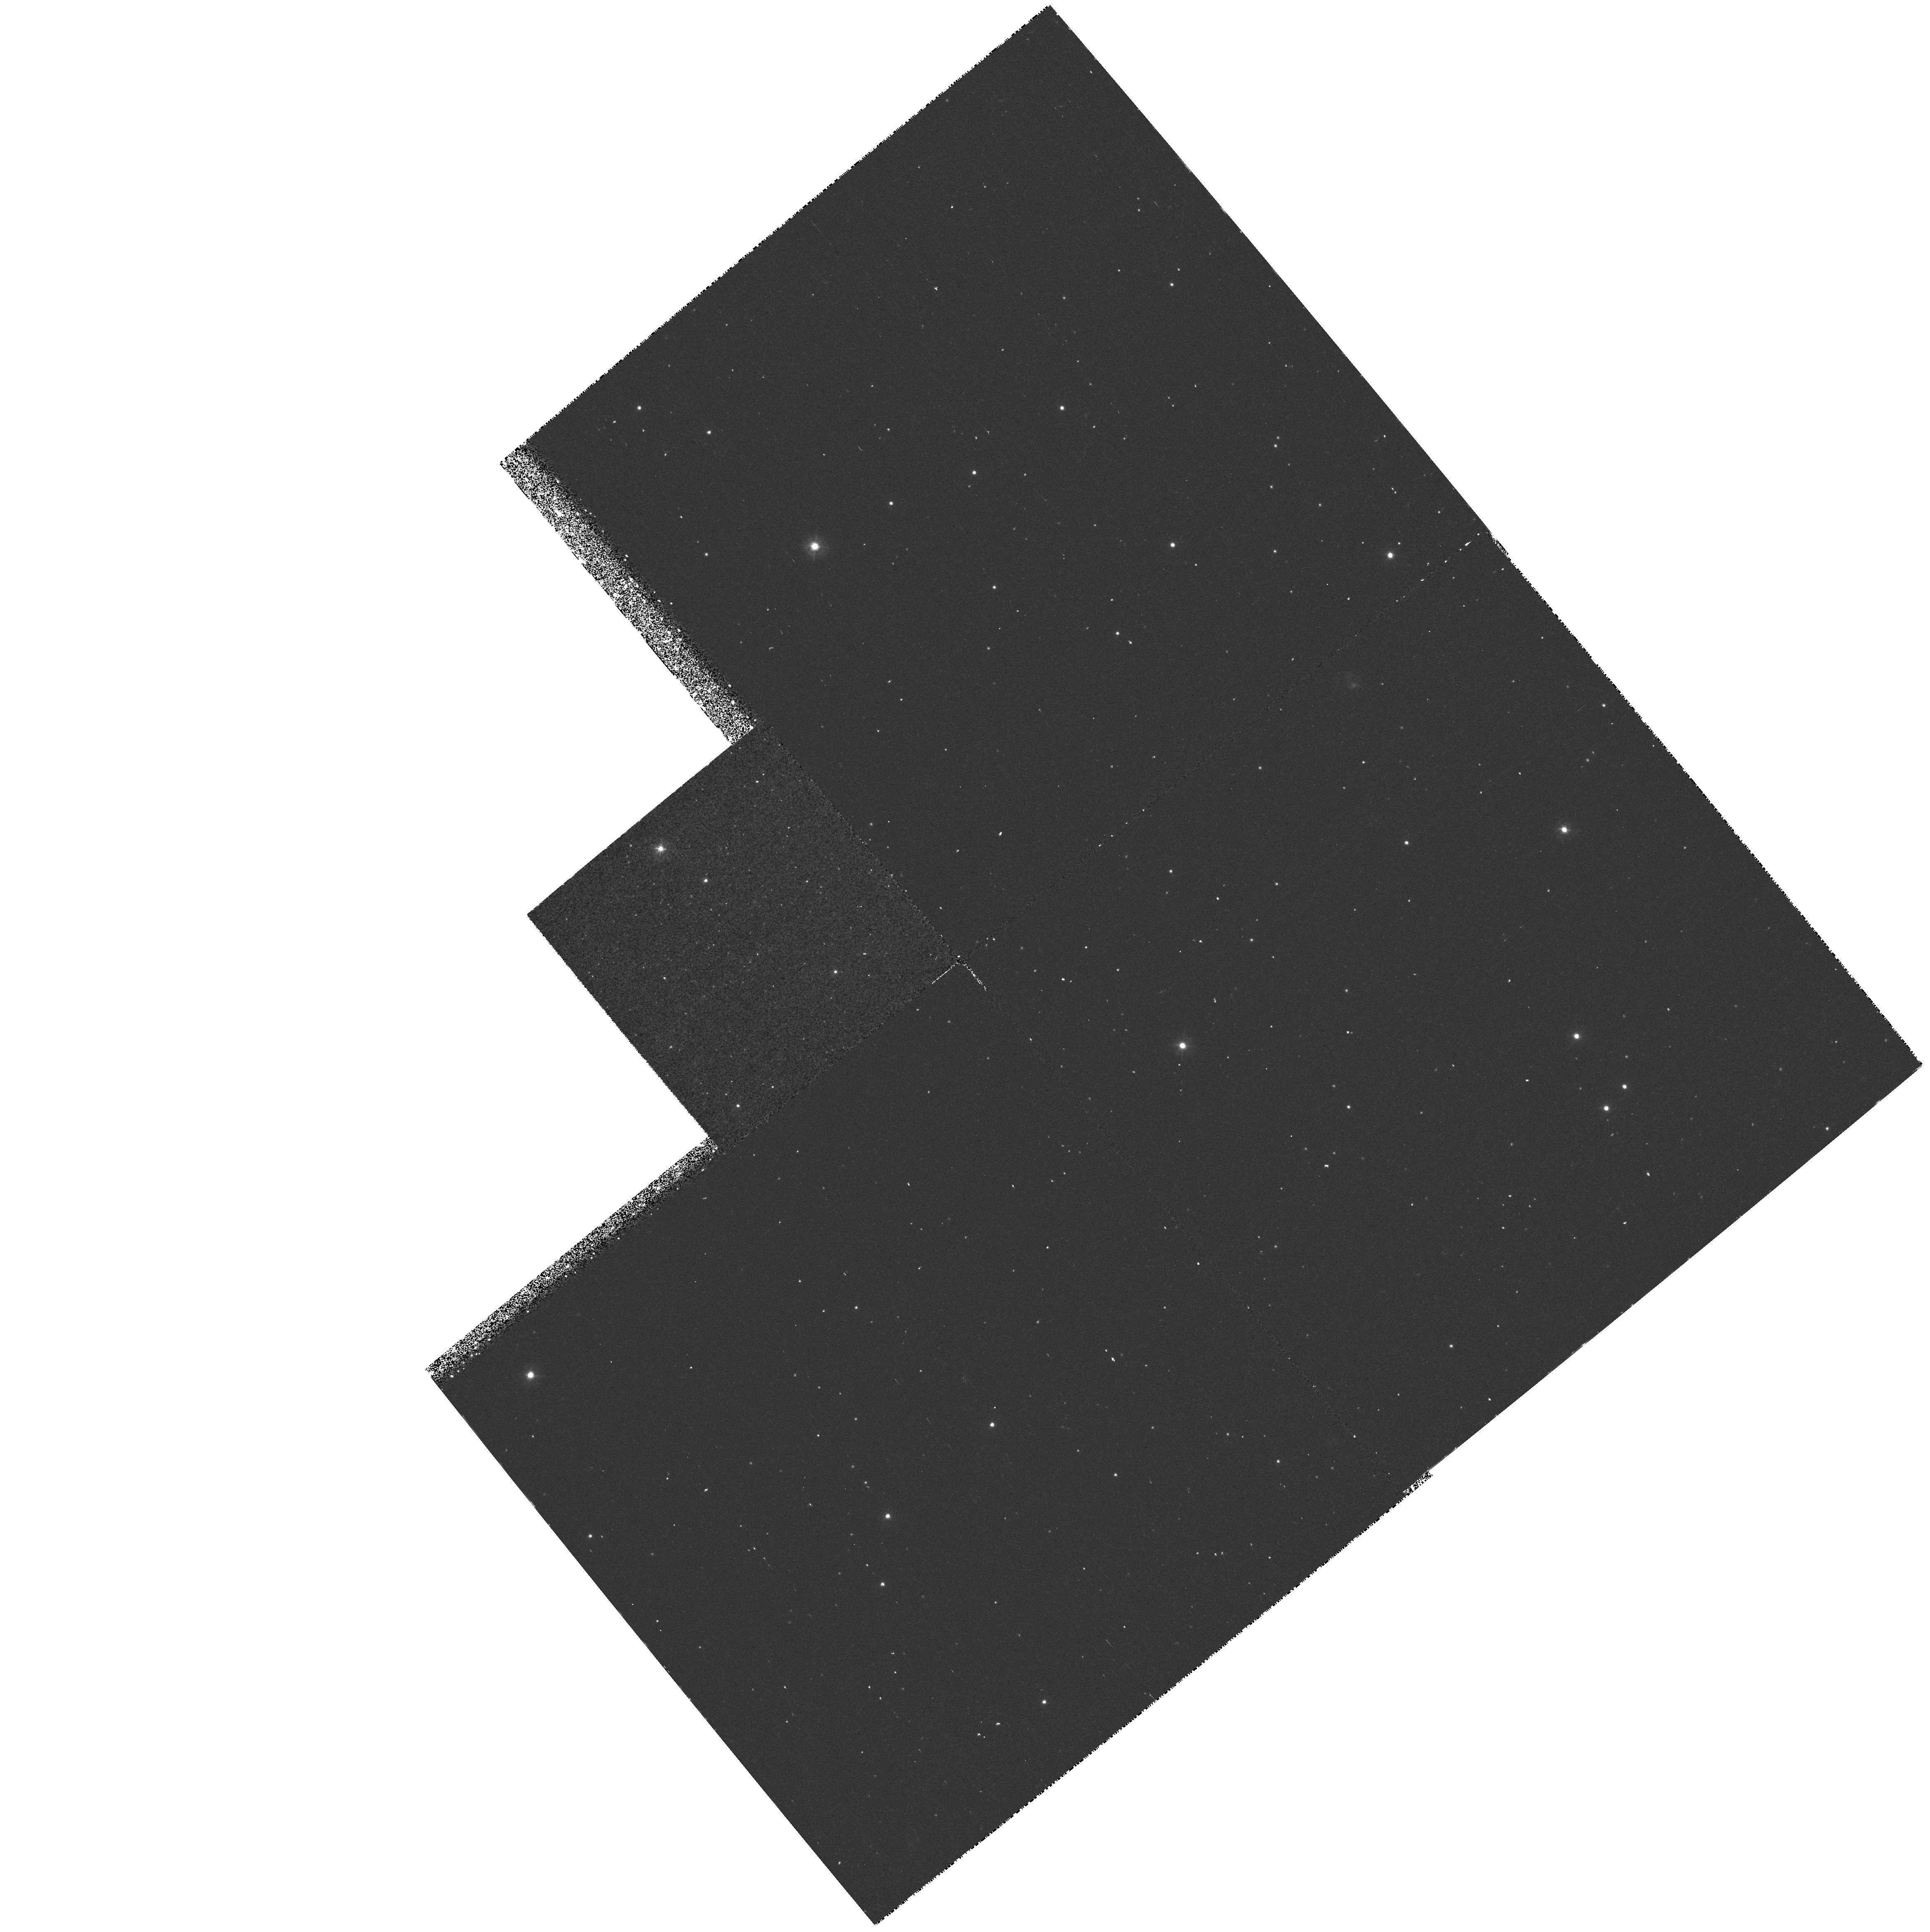
Target: RXJ185635-3754. Instrument: WFPC2/PC. Filter: F300W. Exposure: 40 min. Observation ID: hst_6429_01_wfpc2_pc_f300w_u3im01

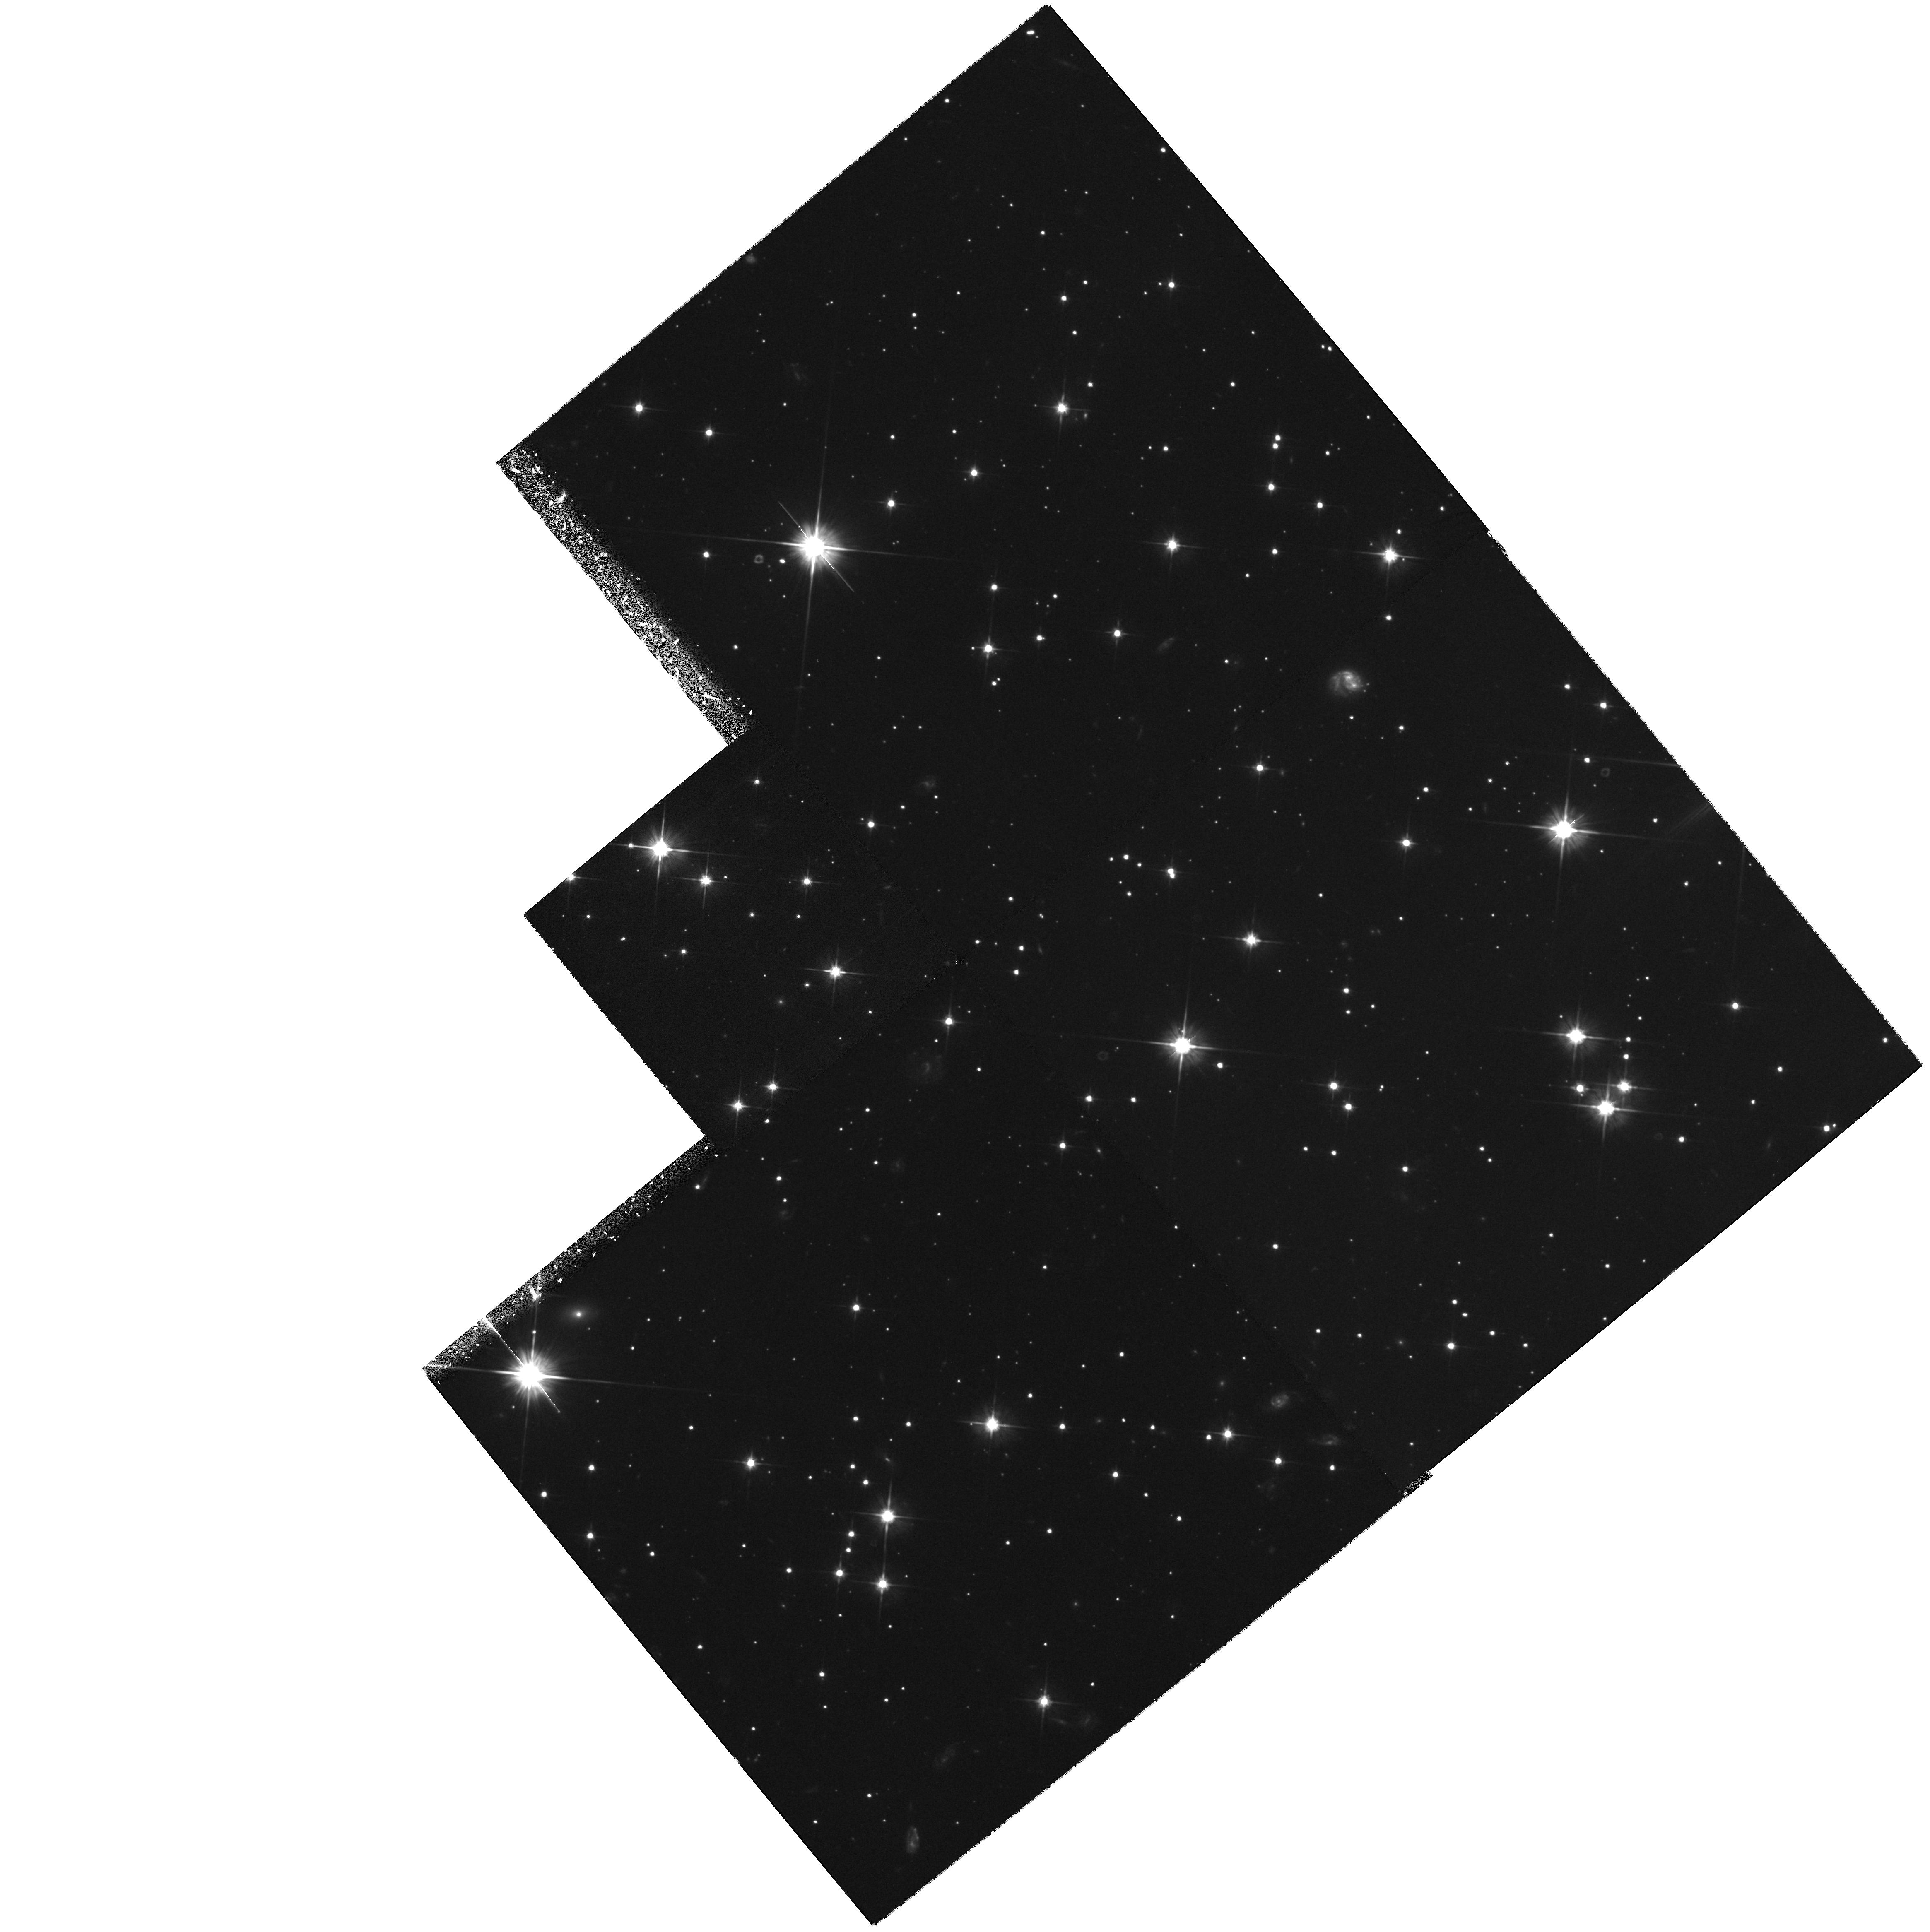
Target: RXJ185635-3754. Instrument: WFPC2/PC. Filter: F606W. Exposure: 1.2 h. Observation ID: hst_6429_01_wfpc2_pc_f606w_u3im01

PARALLAX, PROPER MOTION, AND SPECTRAL ENERGY DISTRIBUTION OF AN ISOLATED OLD NEUTRON STAR (PI: Walter, Frederick M.)

We propose to determine the parallax, proper motion, and spectral energy distribution of a nearby isolated, old neutron star. The target is a bright soft X-ray source in the direction of the R CrA molecular cloud. The X-ray spectrum is that of a kT=57 eV black body; the absorption column places it foreground to the cloud, and closer than 130 pc. There is no optical counterpart to V=23. The emitting area of 480 km^2 suggests emission from nearly the entire surface of a neutron star. It is not a pulsar, nor is it in an accreting binary system. It is the best candidate yet found for a nearby isolated old neutron star, and hence affords a unique opportunity to examine a neutron star surface. The predicted V magnitude is 27.4. We propose to measure the distance to better than 20% and can measure the transverse space velocity if it exceeds 10 km/s. We will measure the broadband spectral energy distribution with 25% accuracy, permitting comparison with a black body and testing of proposed surface cooling mechanisms. We expect to determine the radius of this neutron star to within 25%, yielding important constraints on the equation of state of the interior.